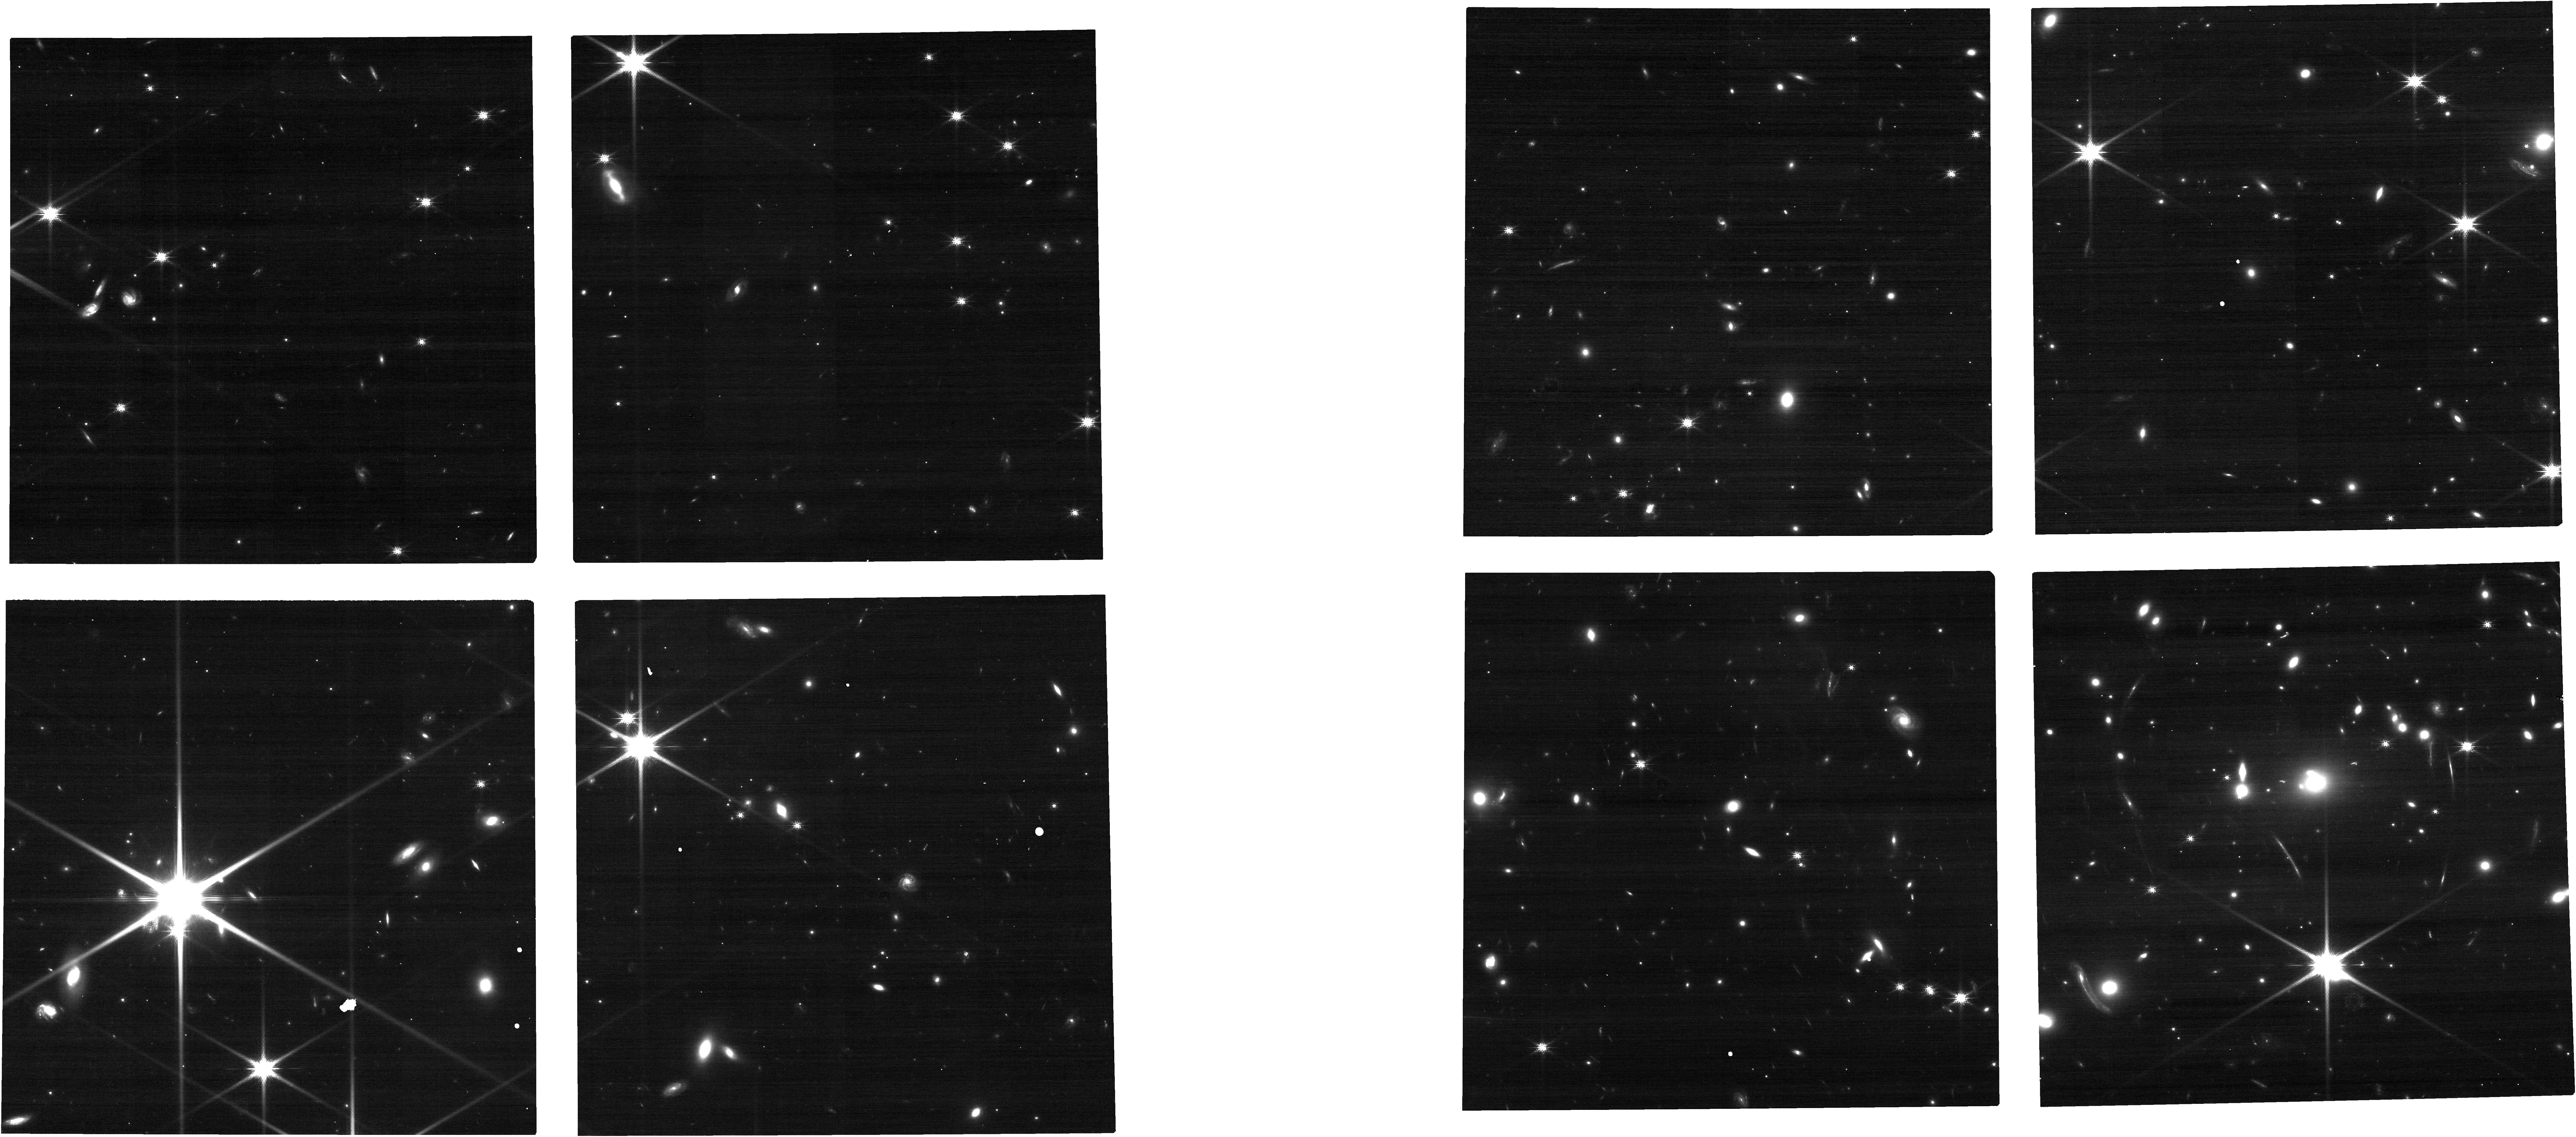
Target: SMACS0723-GLSN-1
Instrument: NIRCAM
Filter: F150W
Exposure: 14 min
Observation ID: jw12774-o002_t032_nircam_clear-f150w

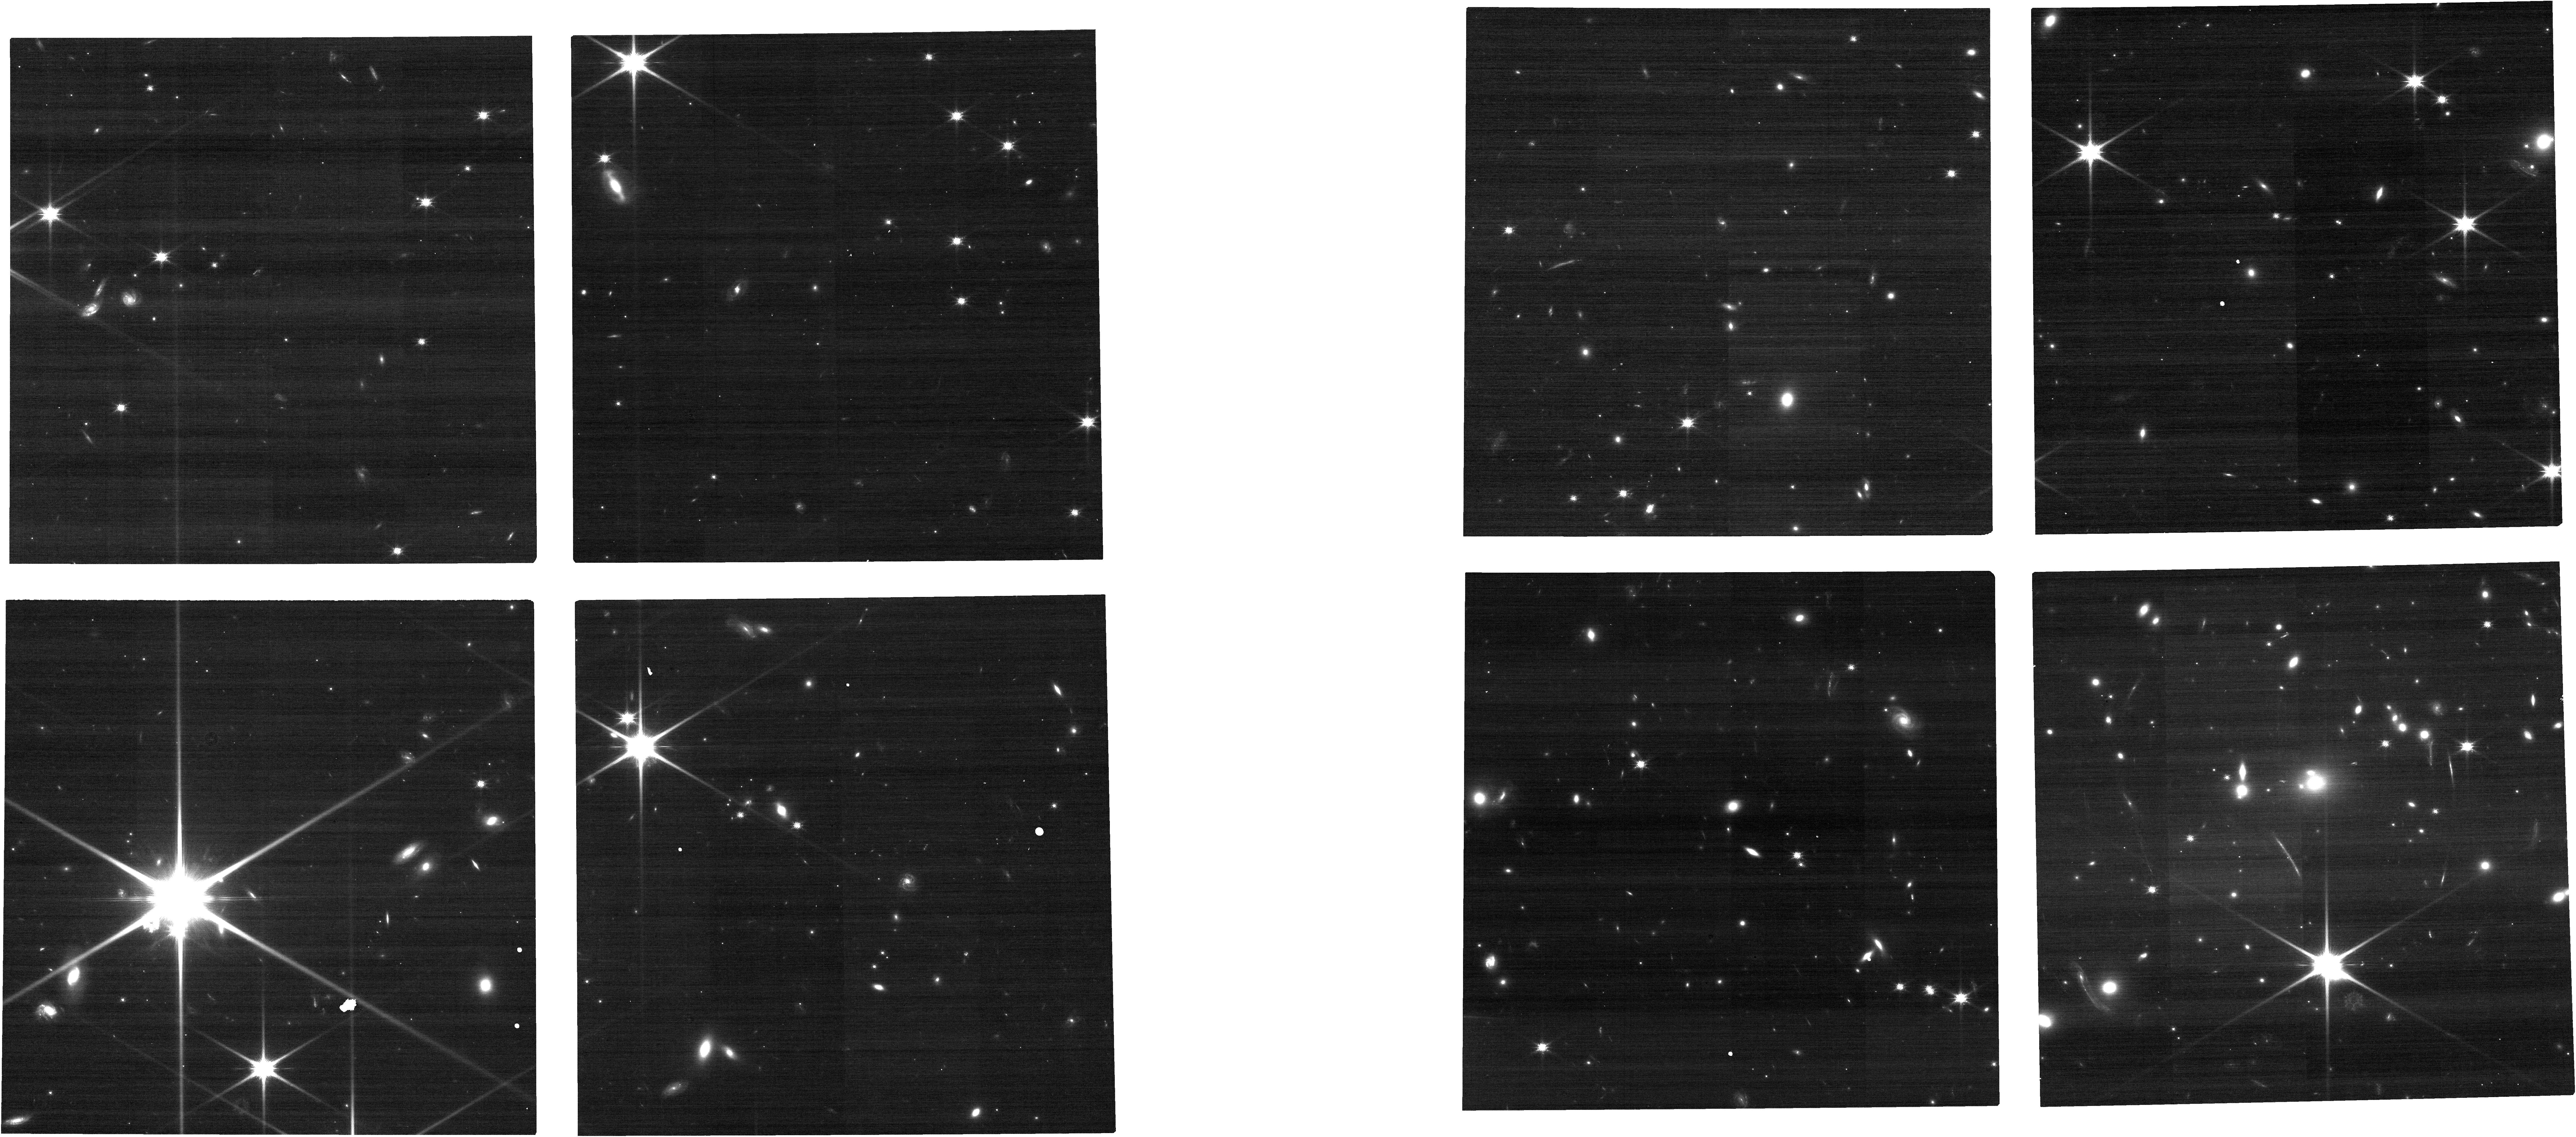
Target: SMACS0723-GLSN-1
Instrument: NIRCAM
Filter: F115W
Exposure: 14 min
Observation ID: jw12774-o002_t032_nircam_clear-f115w

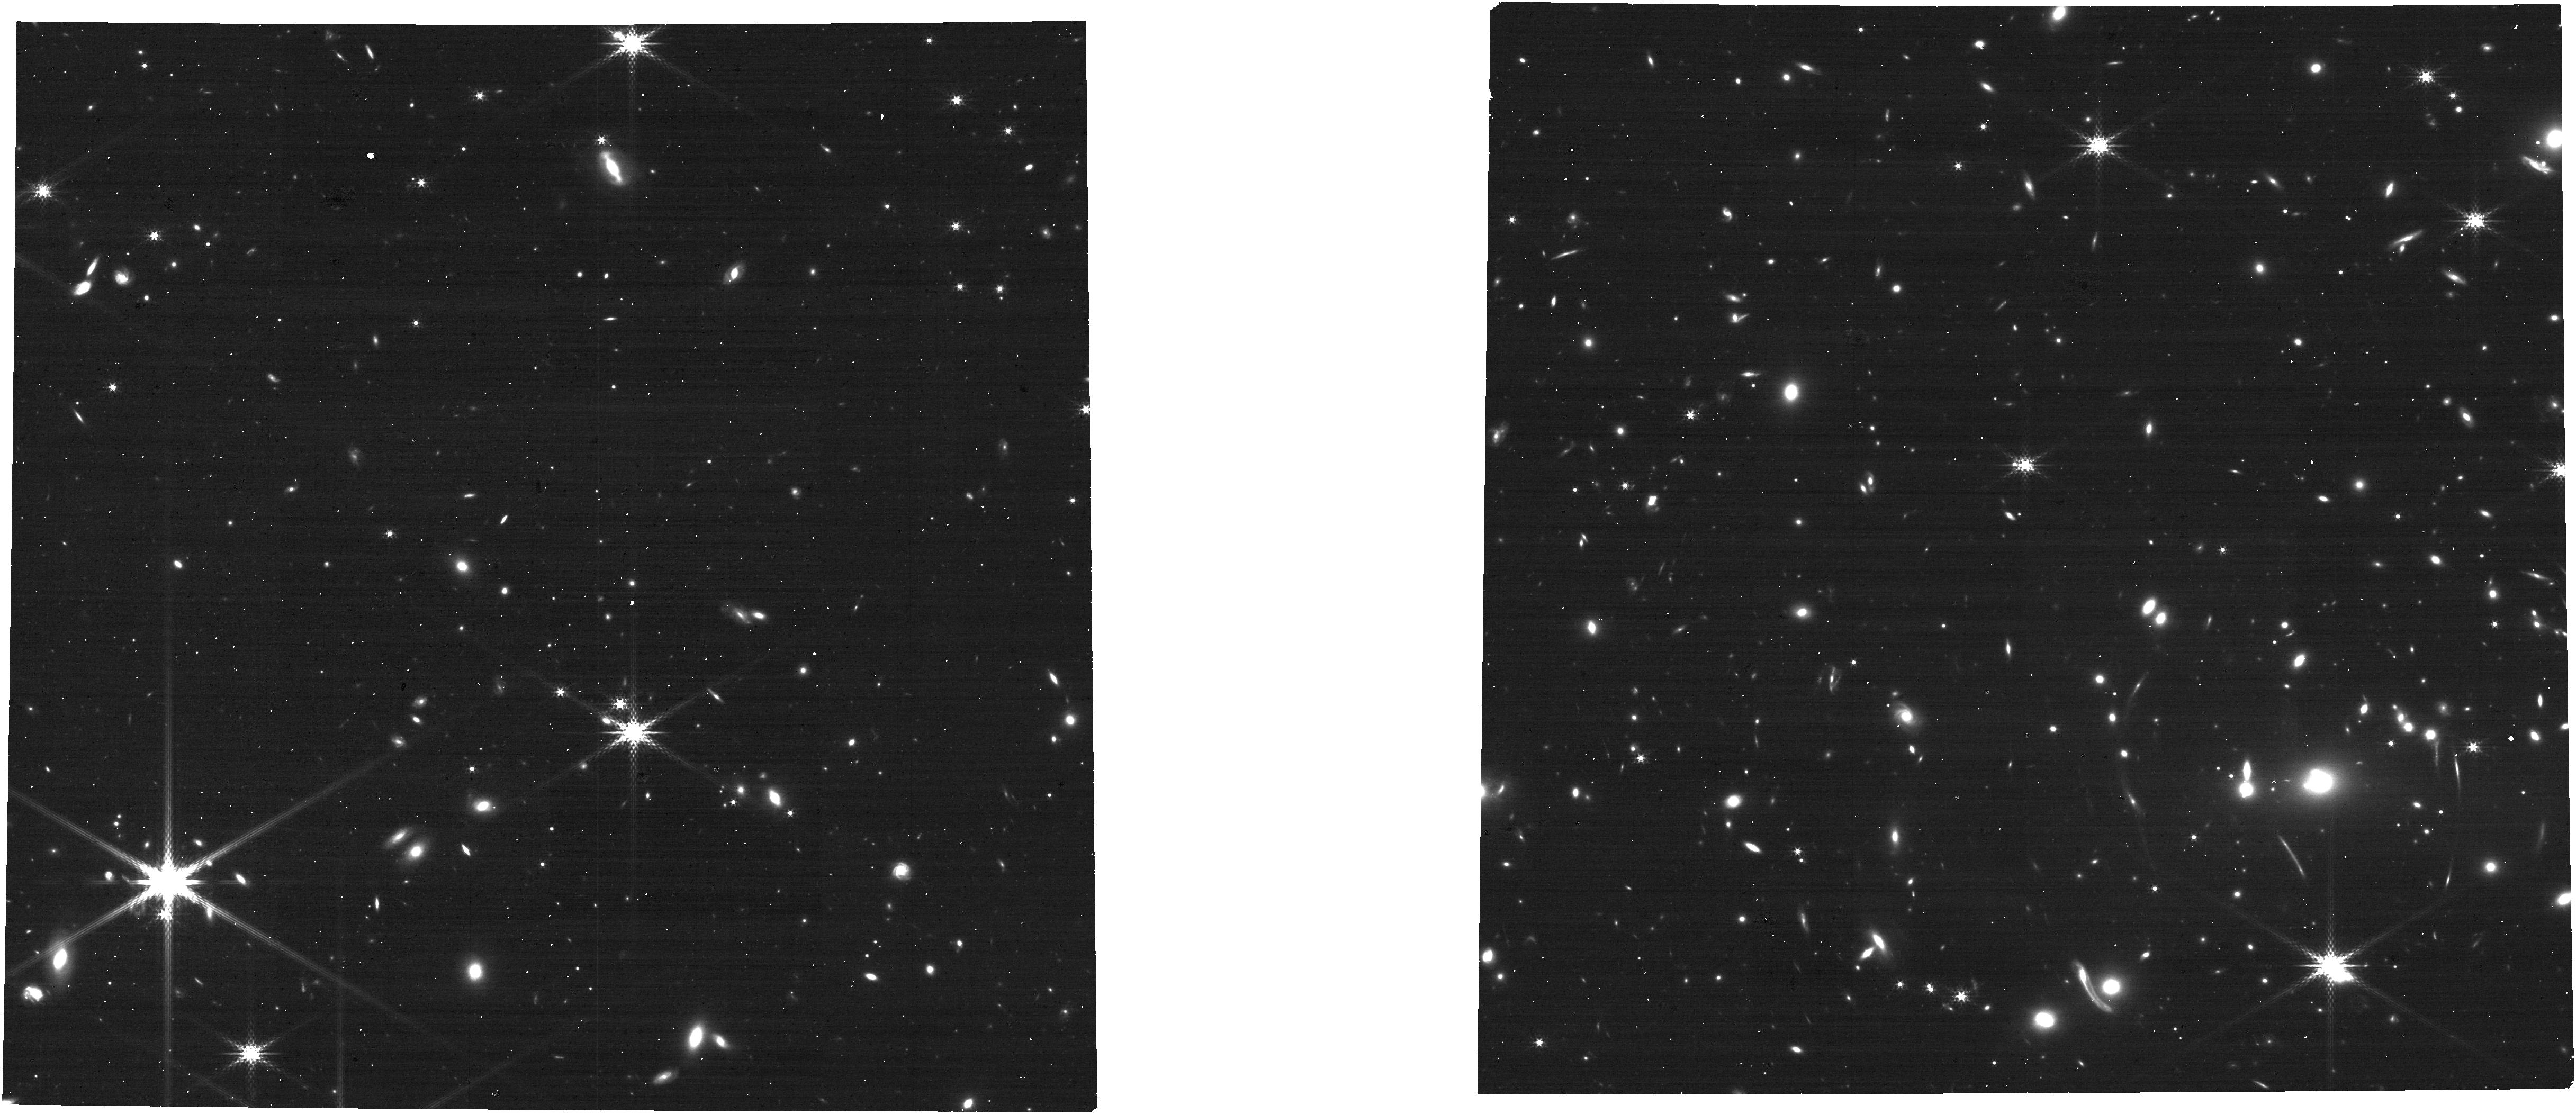
Target: SMACS0723-GLSN-1
Instrument: NIRCAM
Filter: F300M
Exposure: 14 min
Observation ID: jw12774-o002_t032_nircam_clear-f300m

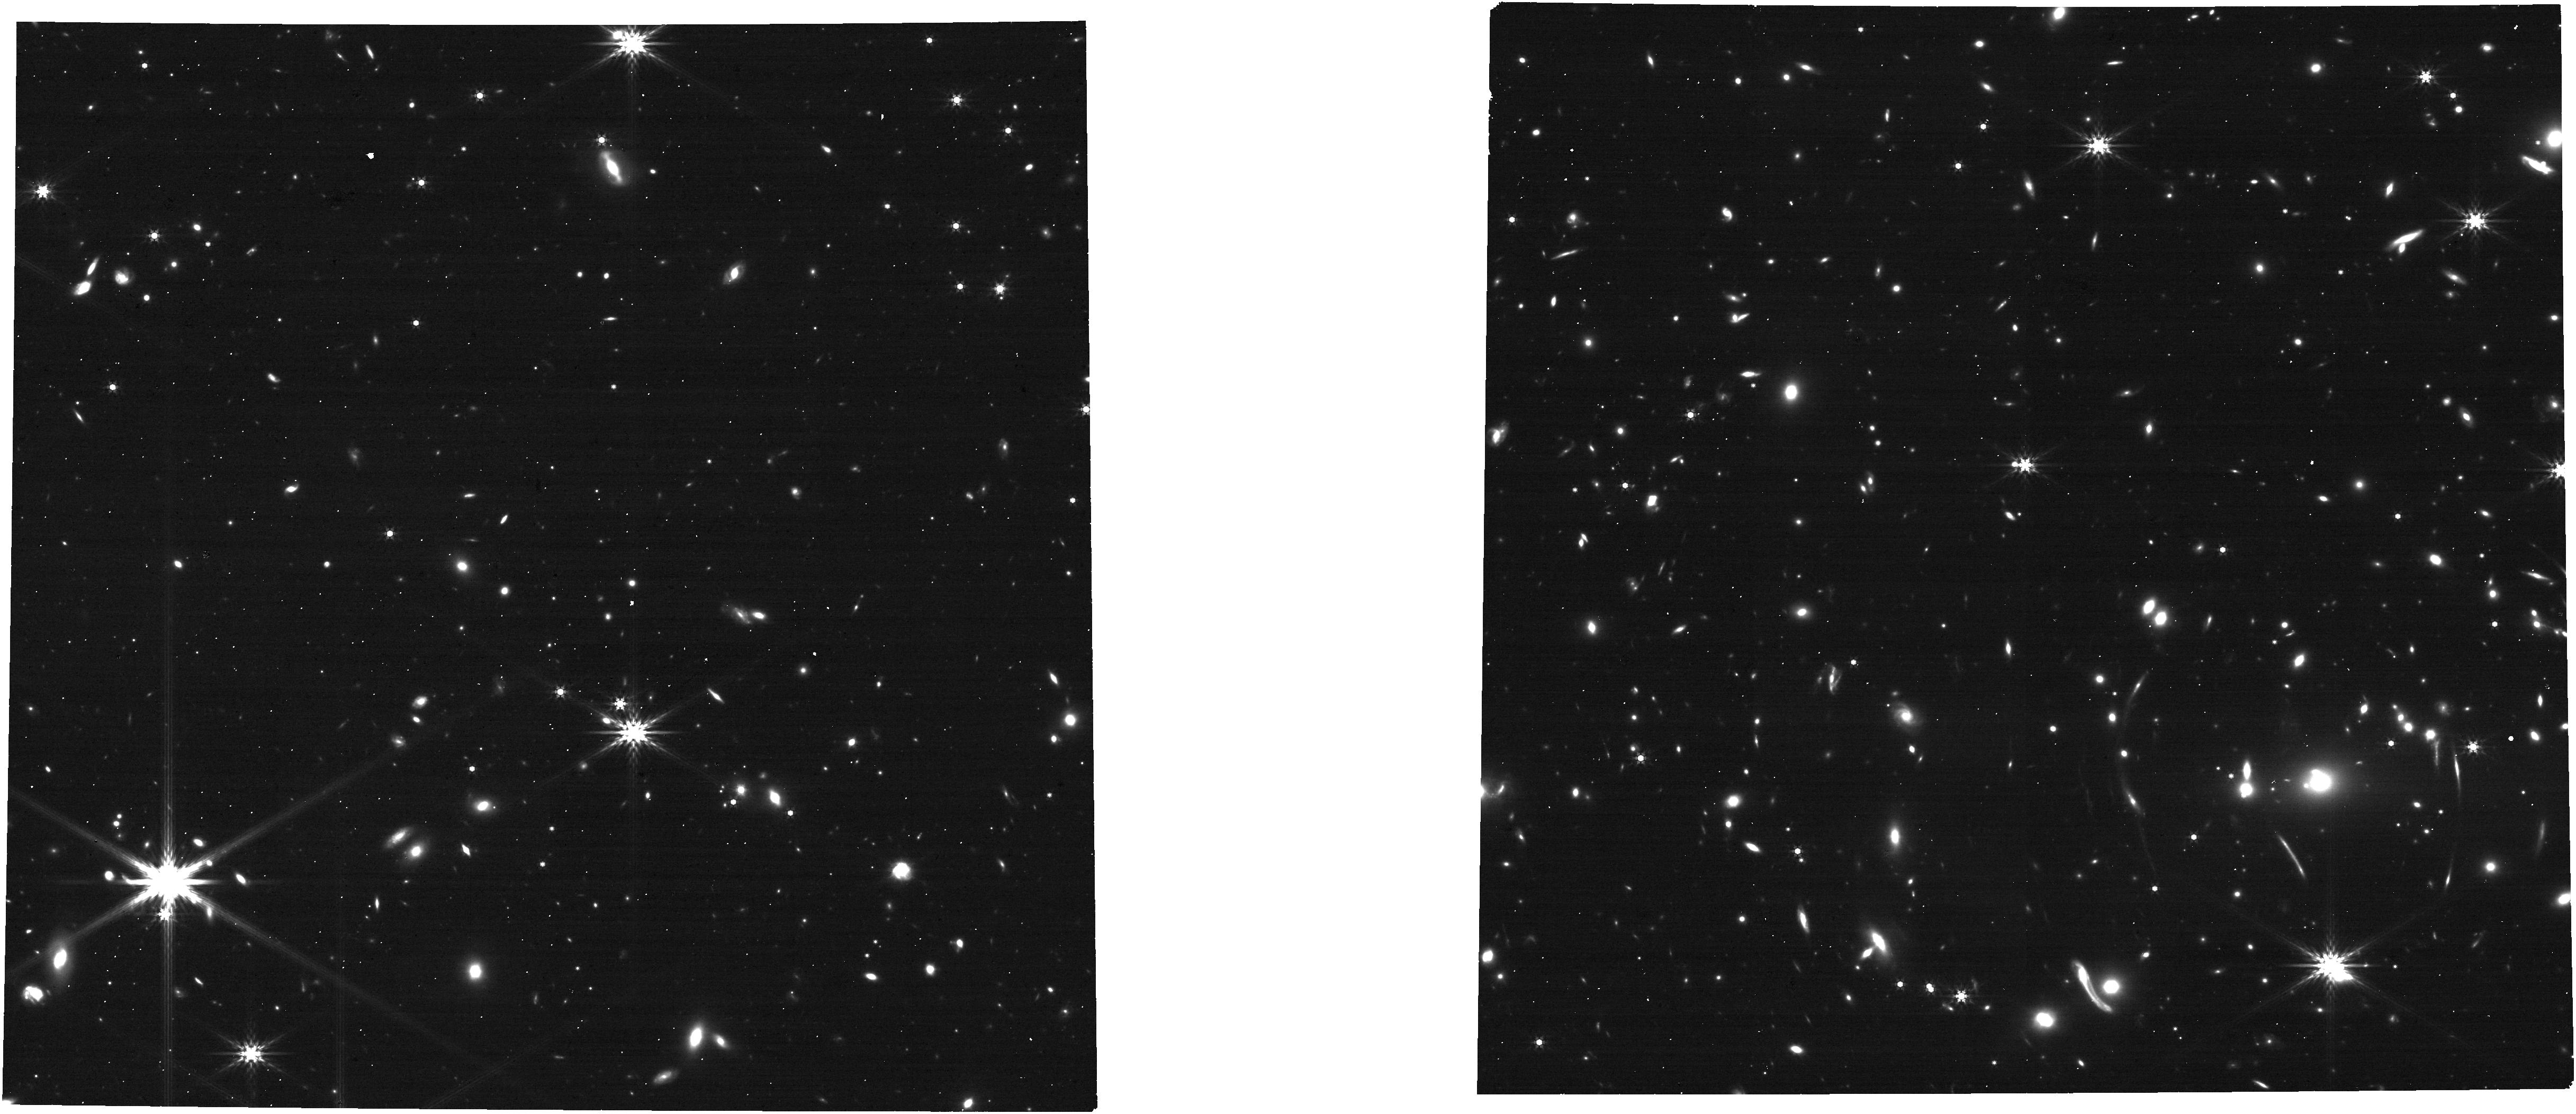
Target: SMACS0723-GLSN-1
Instrument: NIRCAM
Filter: F444W
Exposure: 14 min
Observation ID: jw12774-o002_t032_nircam_clear-f444w

Taking aim at Precision Cosmology with SN Atalanta (PI: Agrawal, Aadya)

A multiply imaged supernova, SN Atalanta, has been discovered in JWST/NIRCam imaging of the galaxy cluster SMACS J0723.3-7327 — the iconic Early Release Observation deep field. Two images are currently visible at ~25x magnification, with a model-predicted time delay of 20–30 observer-frame days. Available photometry is consistent with a Type IIP SN near the end of its plateau, a phase whose sharp subsequent decline is well suited to precise time-delay measurement. However, the extremely faint host galaxy (~29.5 mag) has no spectroscopic redshift, and the SN classification remains photometric. Both are required to convert the time delay into a measurement of H0. We request 4 HST orbits and 3.3 hours of JWST time to obtain multi-epoch imaging of the post-plateau drop-off and a single NIRSpec PRISM spectrum for redshift and classification. With existing lens models anchored by deep multi-facility coverage of this cluster, we estimate a ~5–10% H0 measurement from this system alone. SN Atalanta is actively fading and will be beyond spectroscopic reach before the next JWST visibility window.